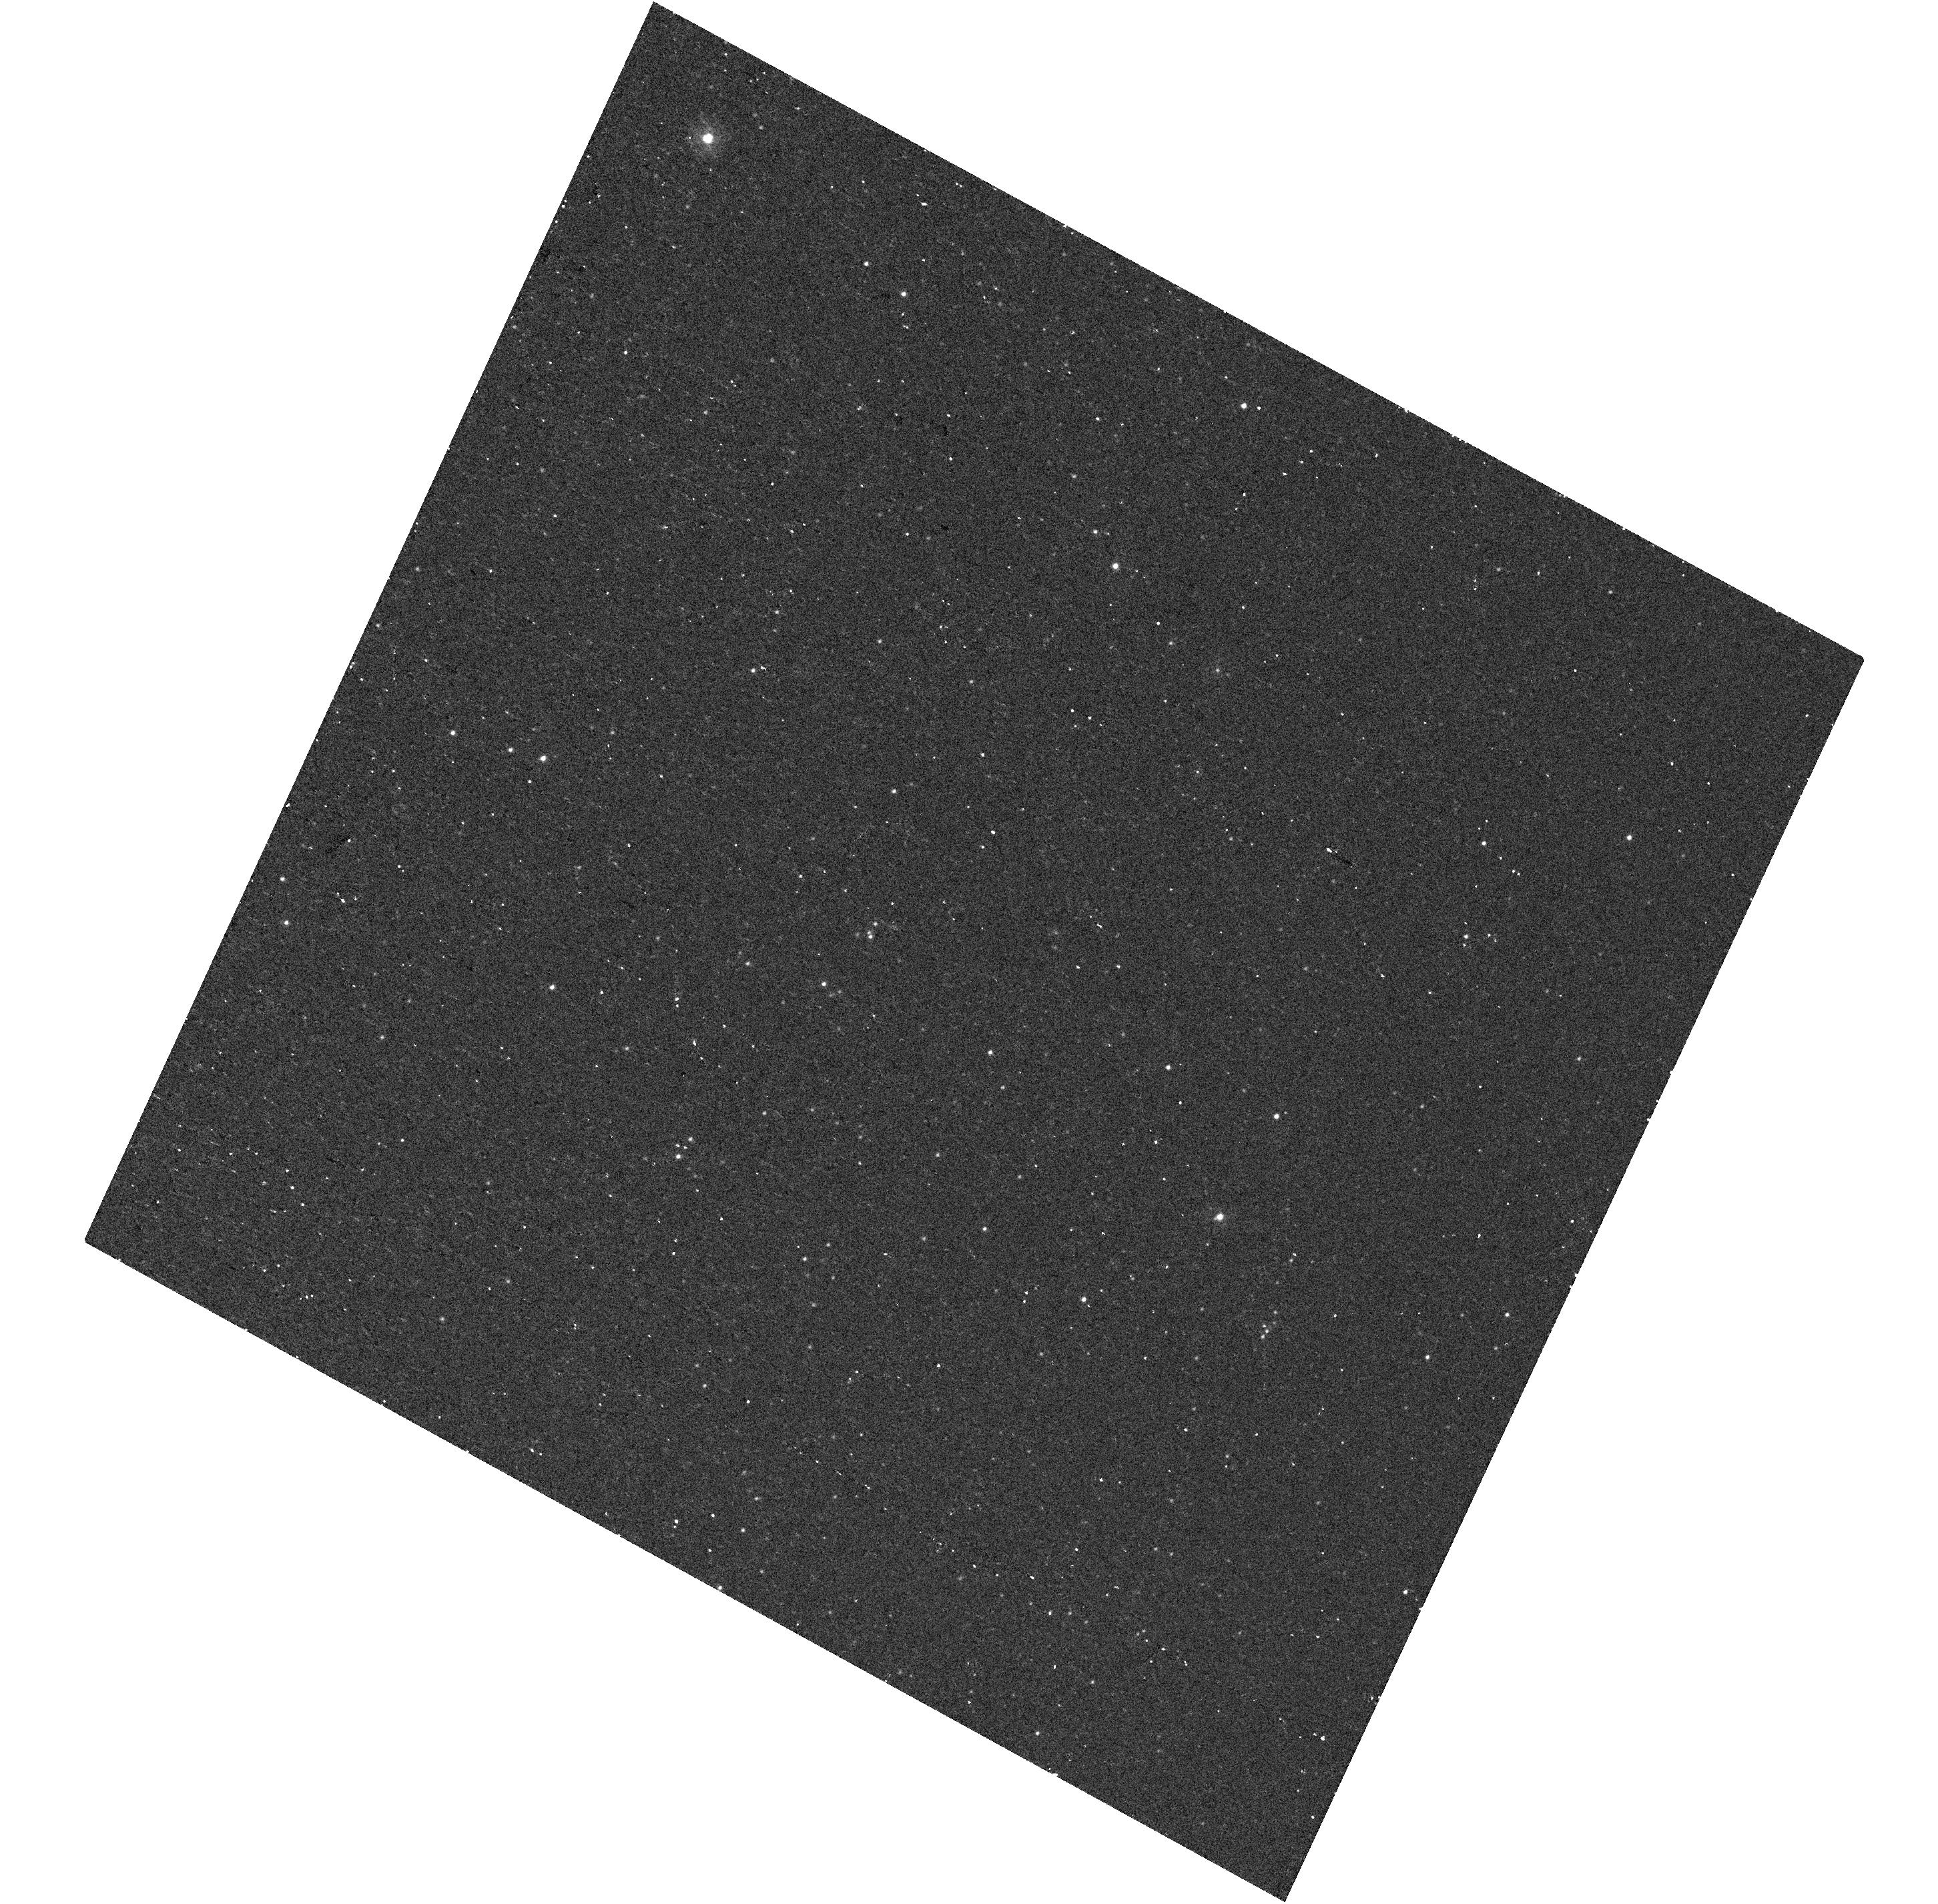
Target: M31N-2008-12A. Instrument: WFC3/UVIS. Filter: F275W. Exposure: 17 min. Observation ID: hst_14125_06_wfc3_uvis_f275w_icz006

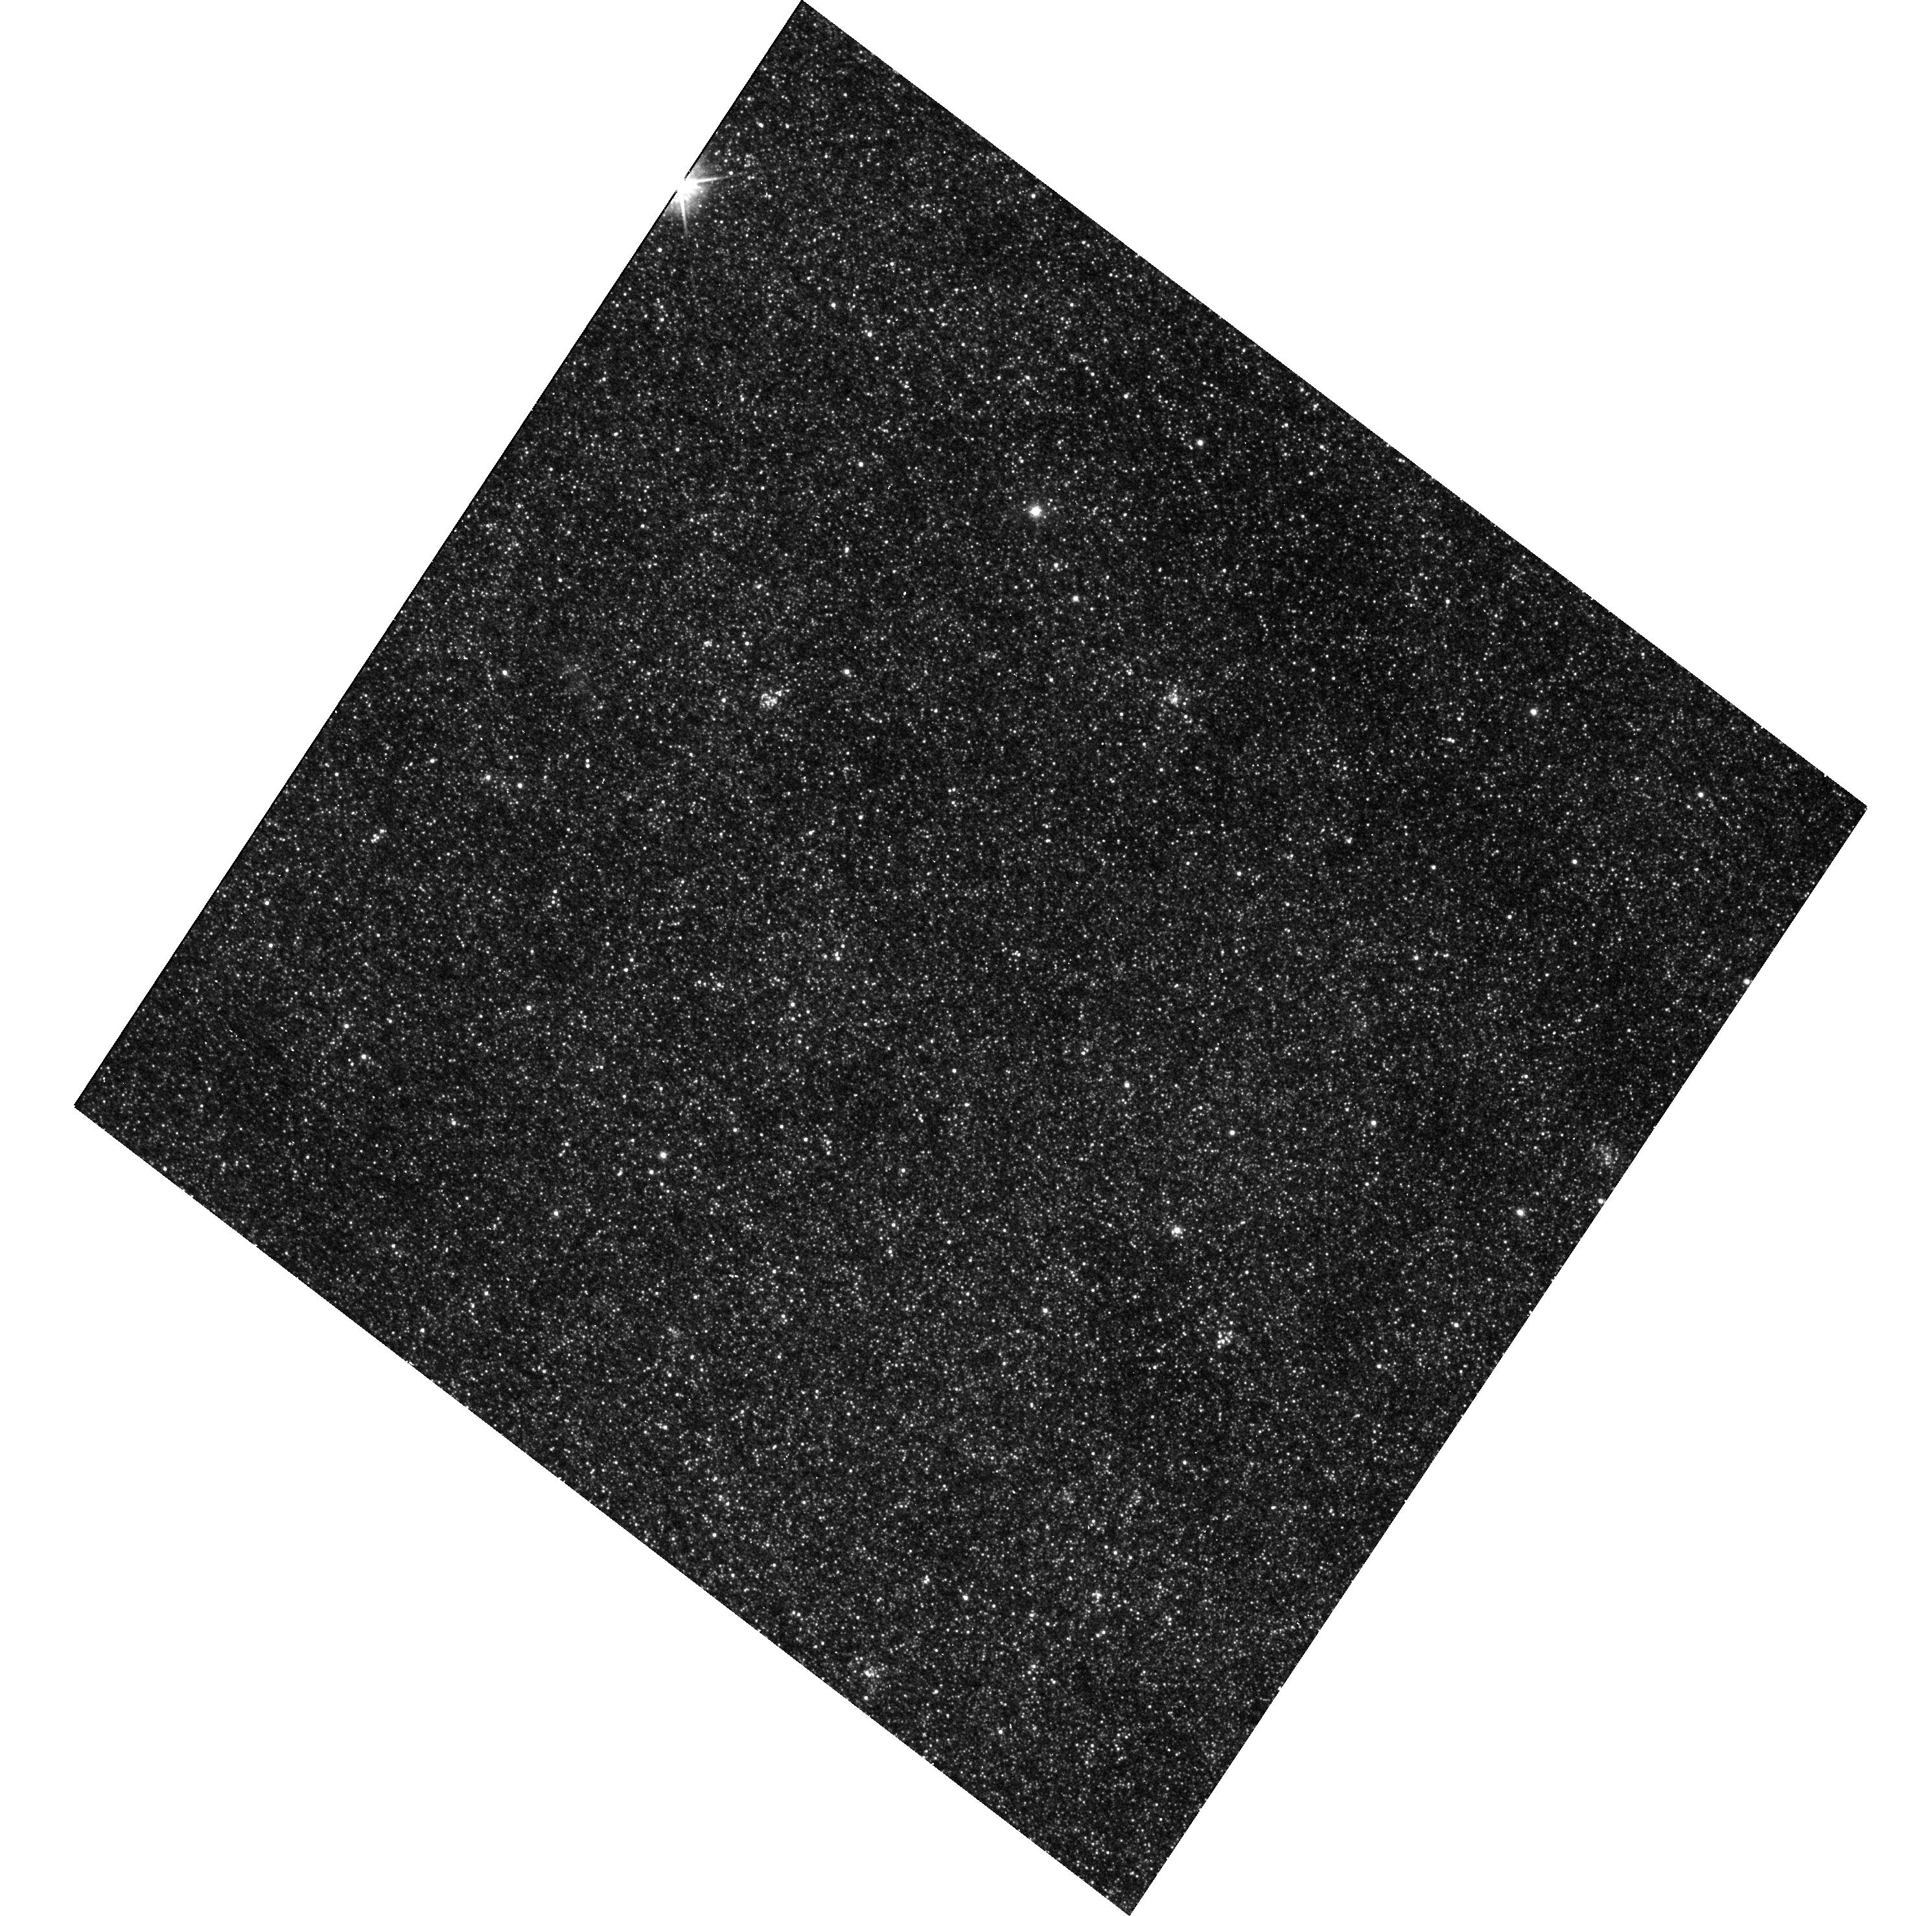
Target: M31N-2008-12A. Instrument: WFC3/UVIS. Filter: F475W. Exposure: 25 min. Observation ID: hst_14125_07_wfc3_uvis_f475w_icz007

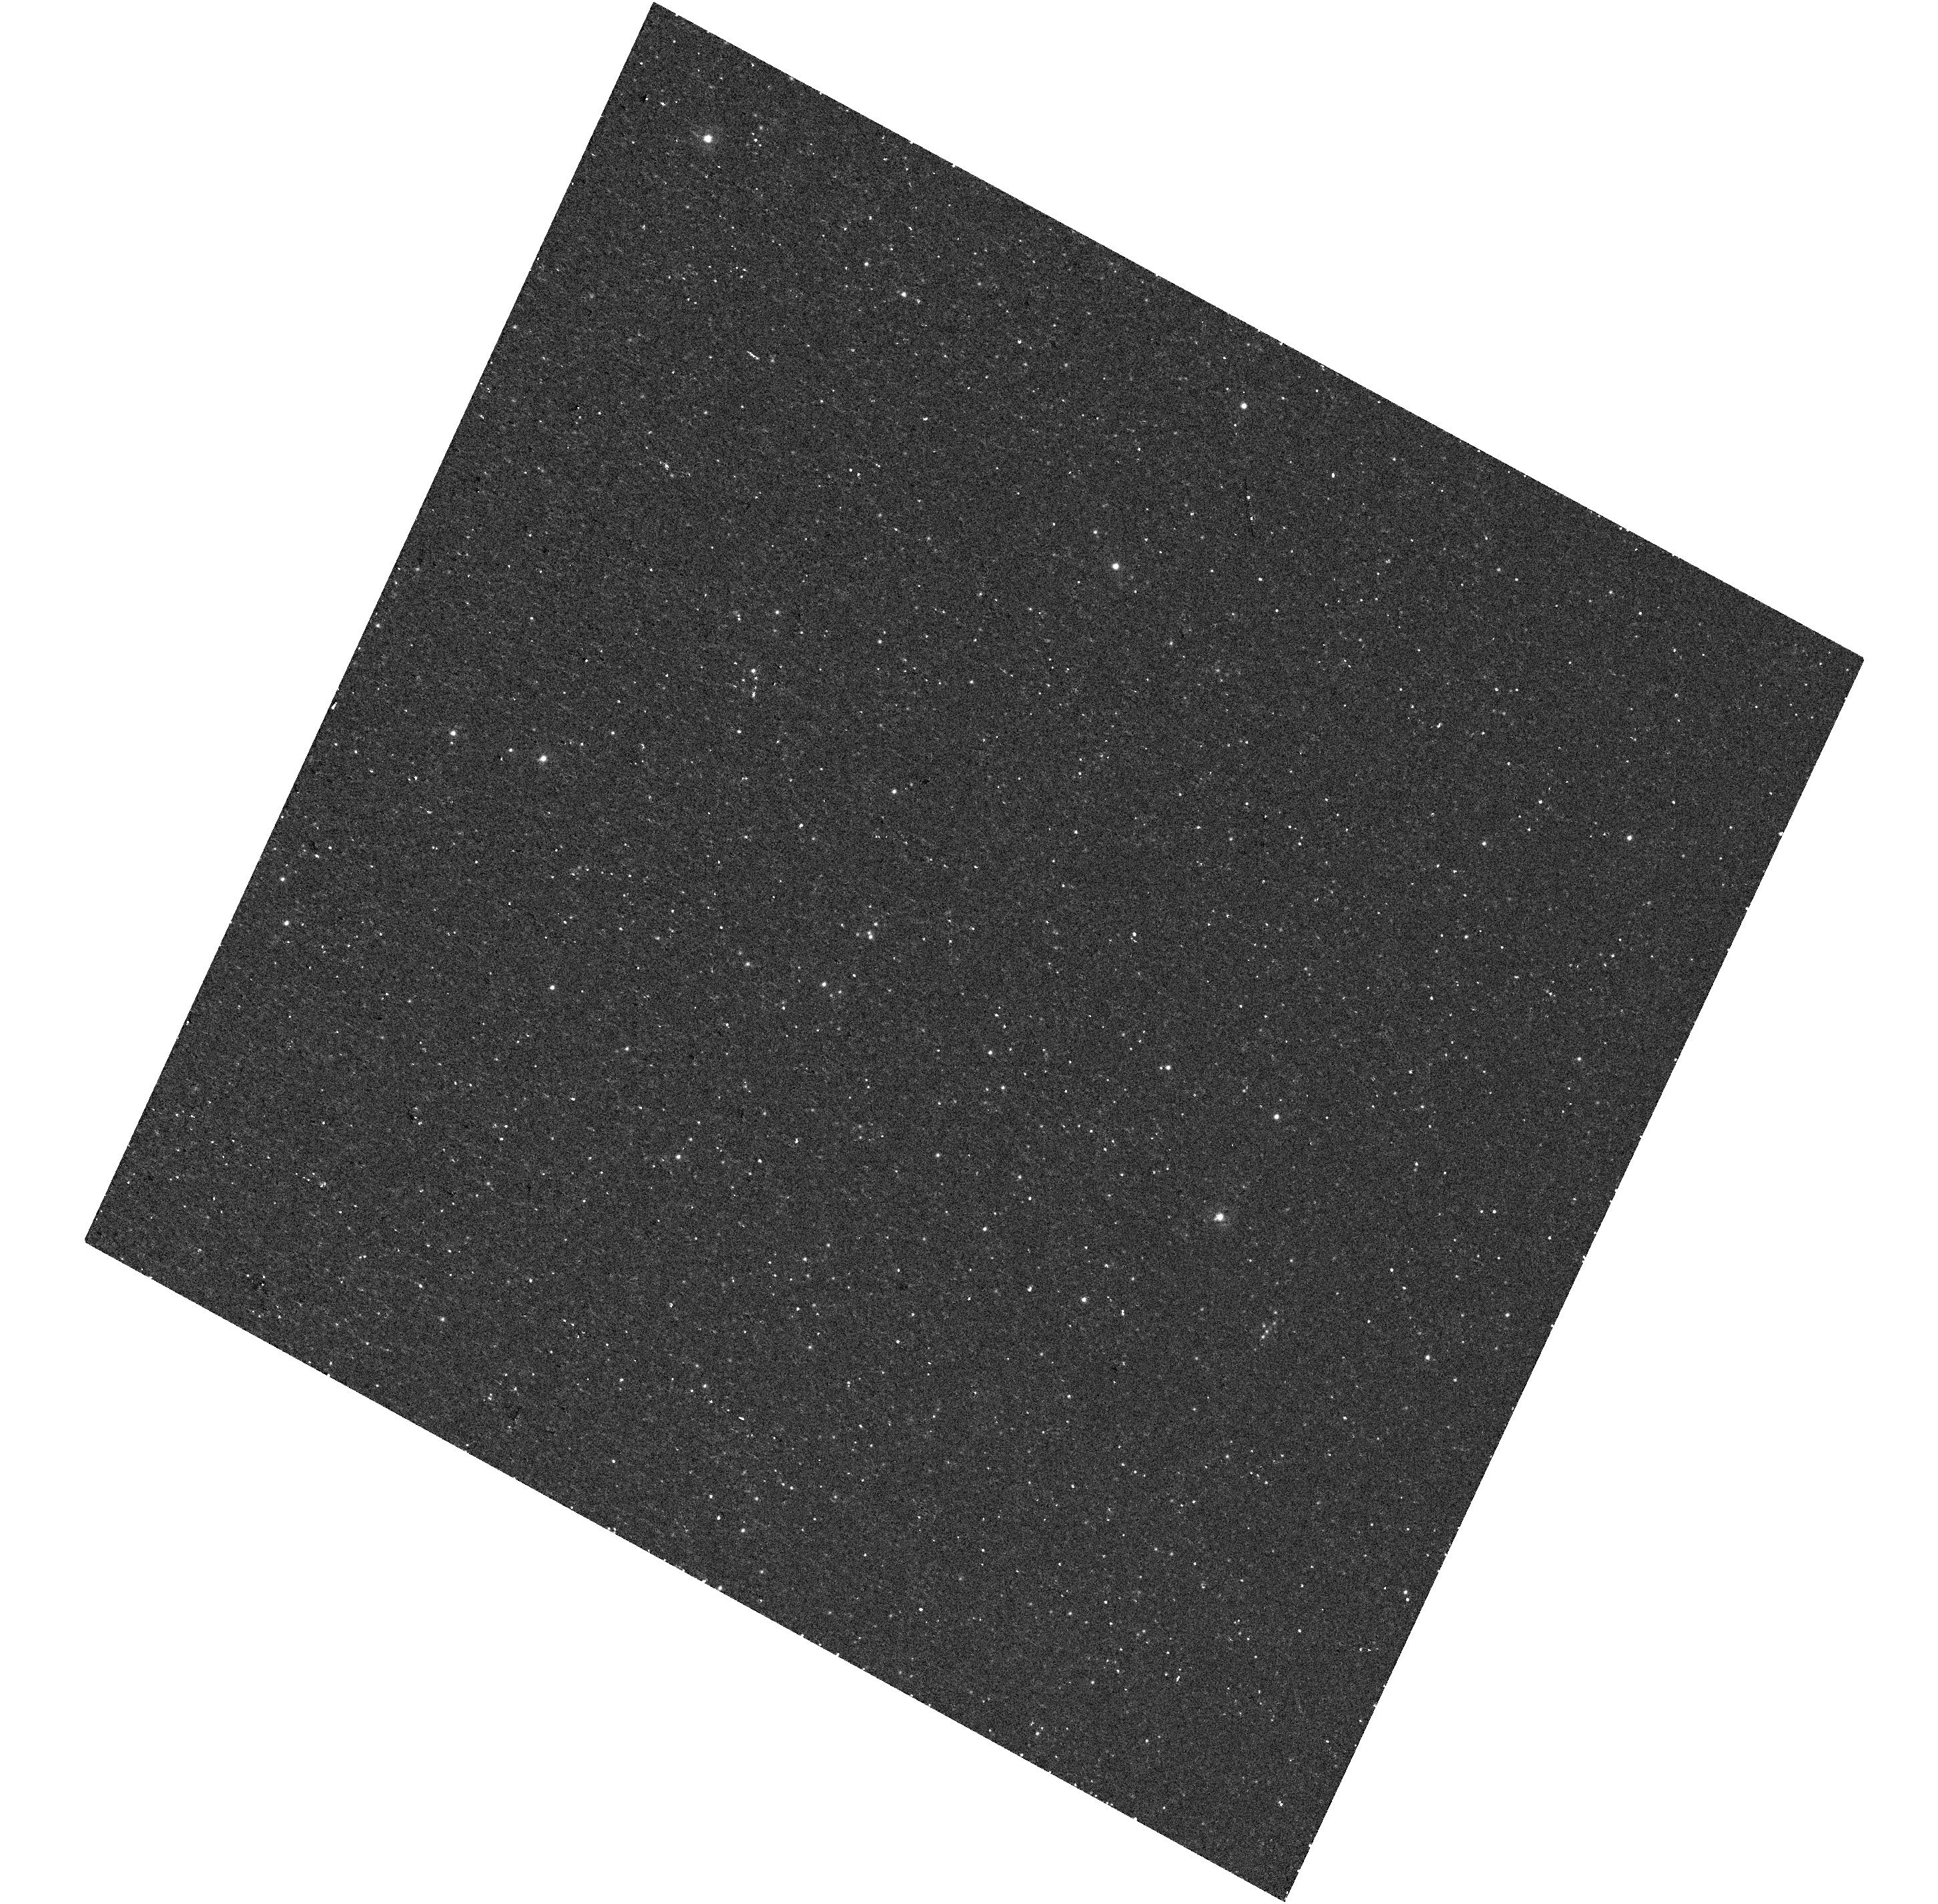
Target: M31N-2008-12A. Instrument: WFC3/UVIS. Filter: F225W. Exposure: 29 min. Observation ID: hst_14125_06_wfc3_uvis_f225w_icz006

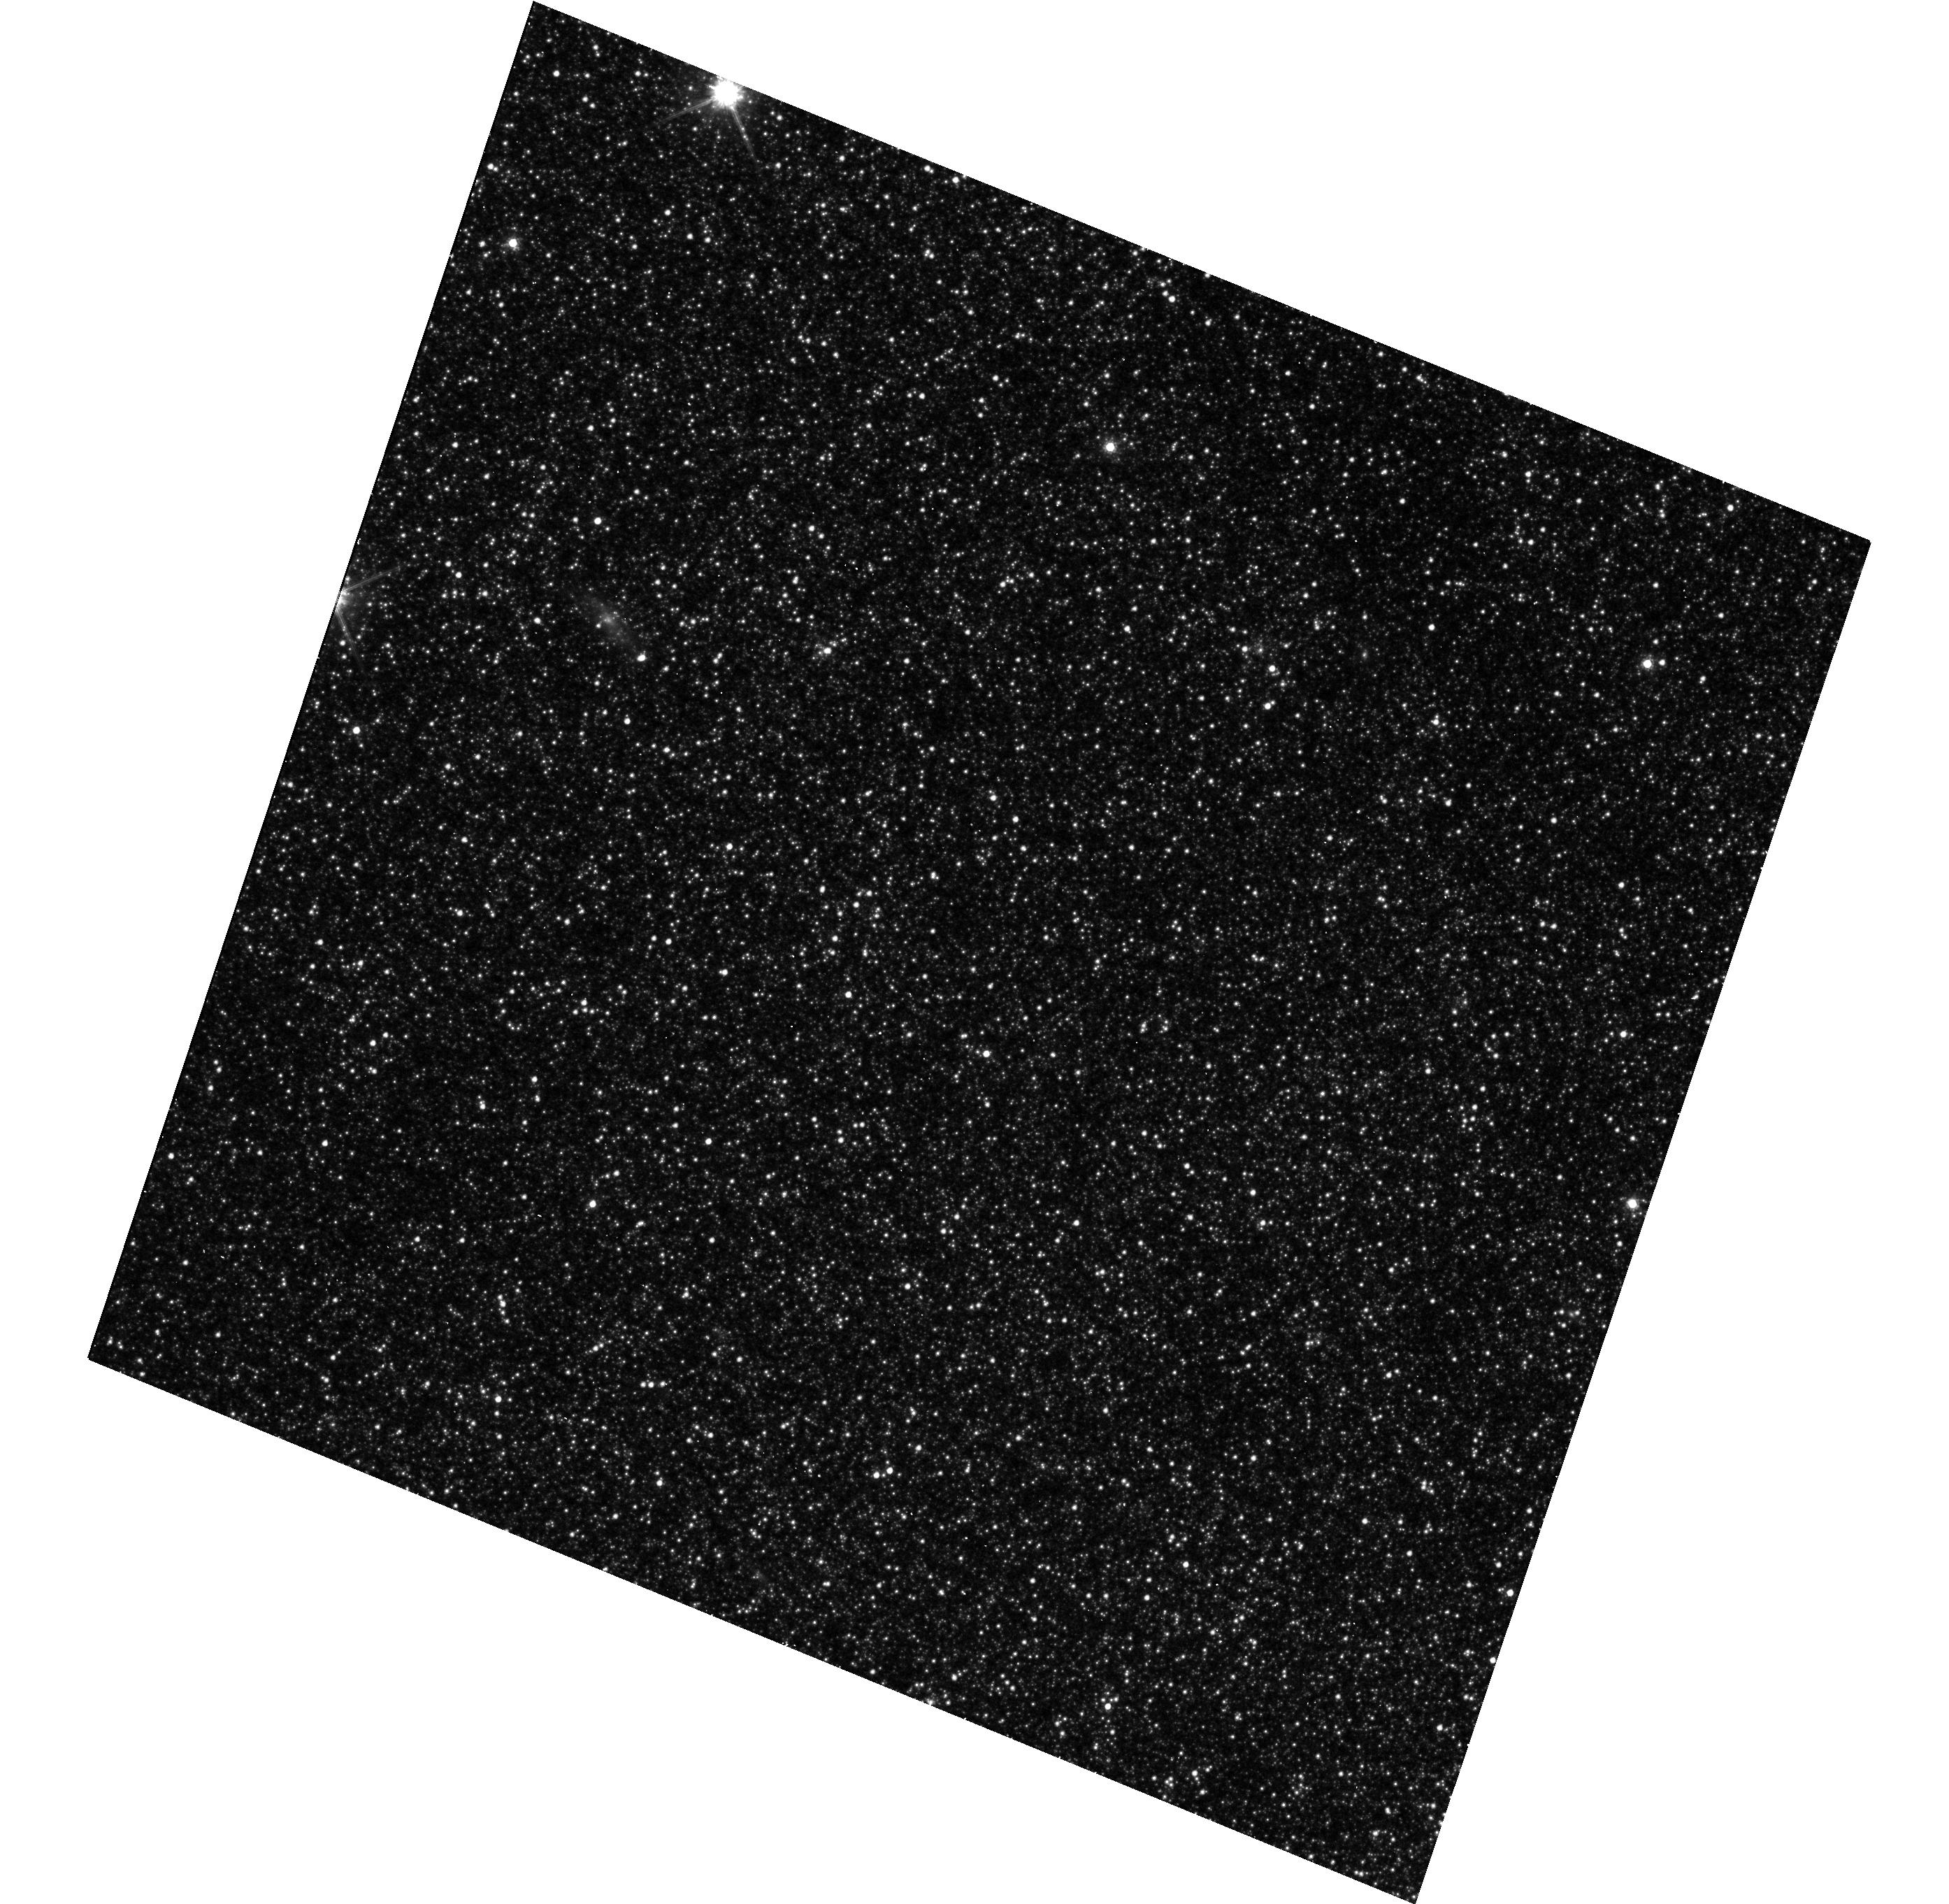
Target: M31N-2008-12A. Instrument: WFC3/UVIS. Filter: F814W. Exposure: 25 min. Observation ID: hst_14125_05_wfc3_uvis_f814w_icz005

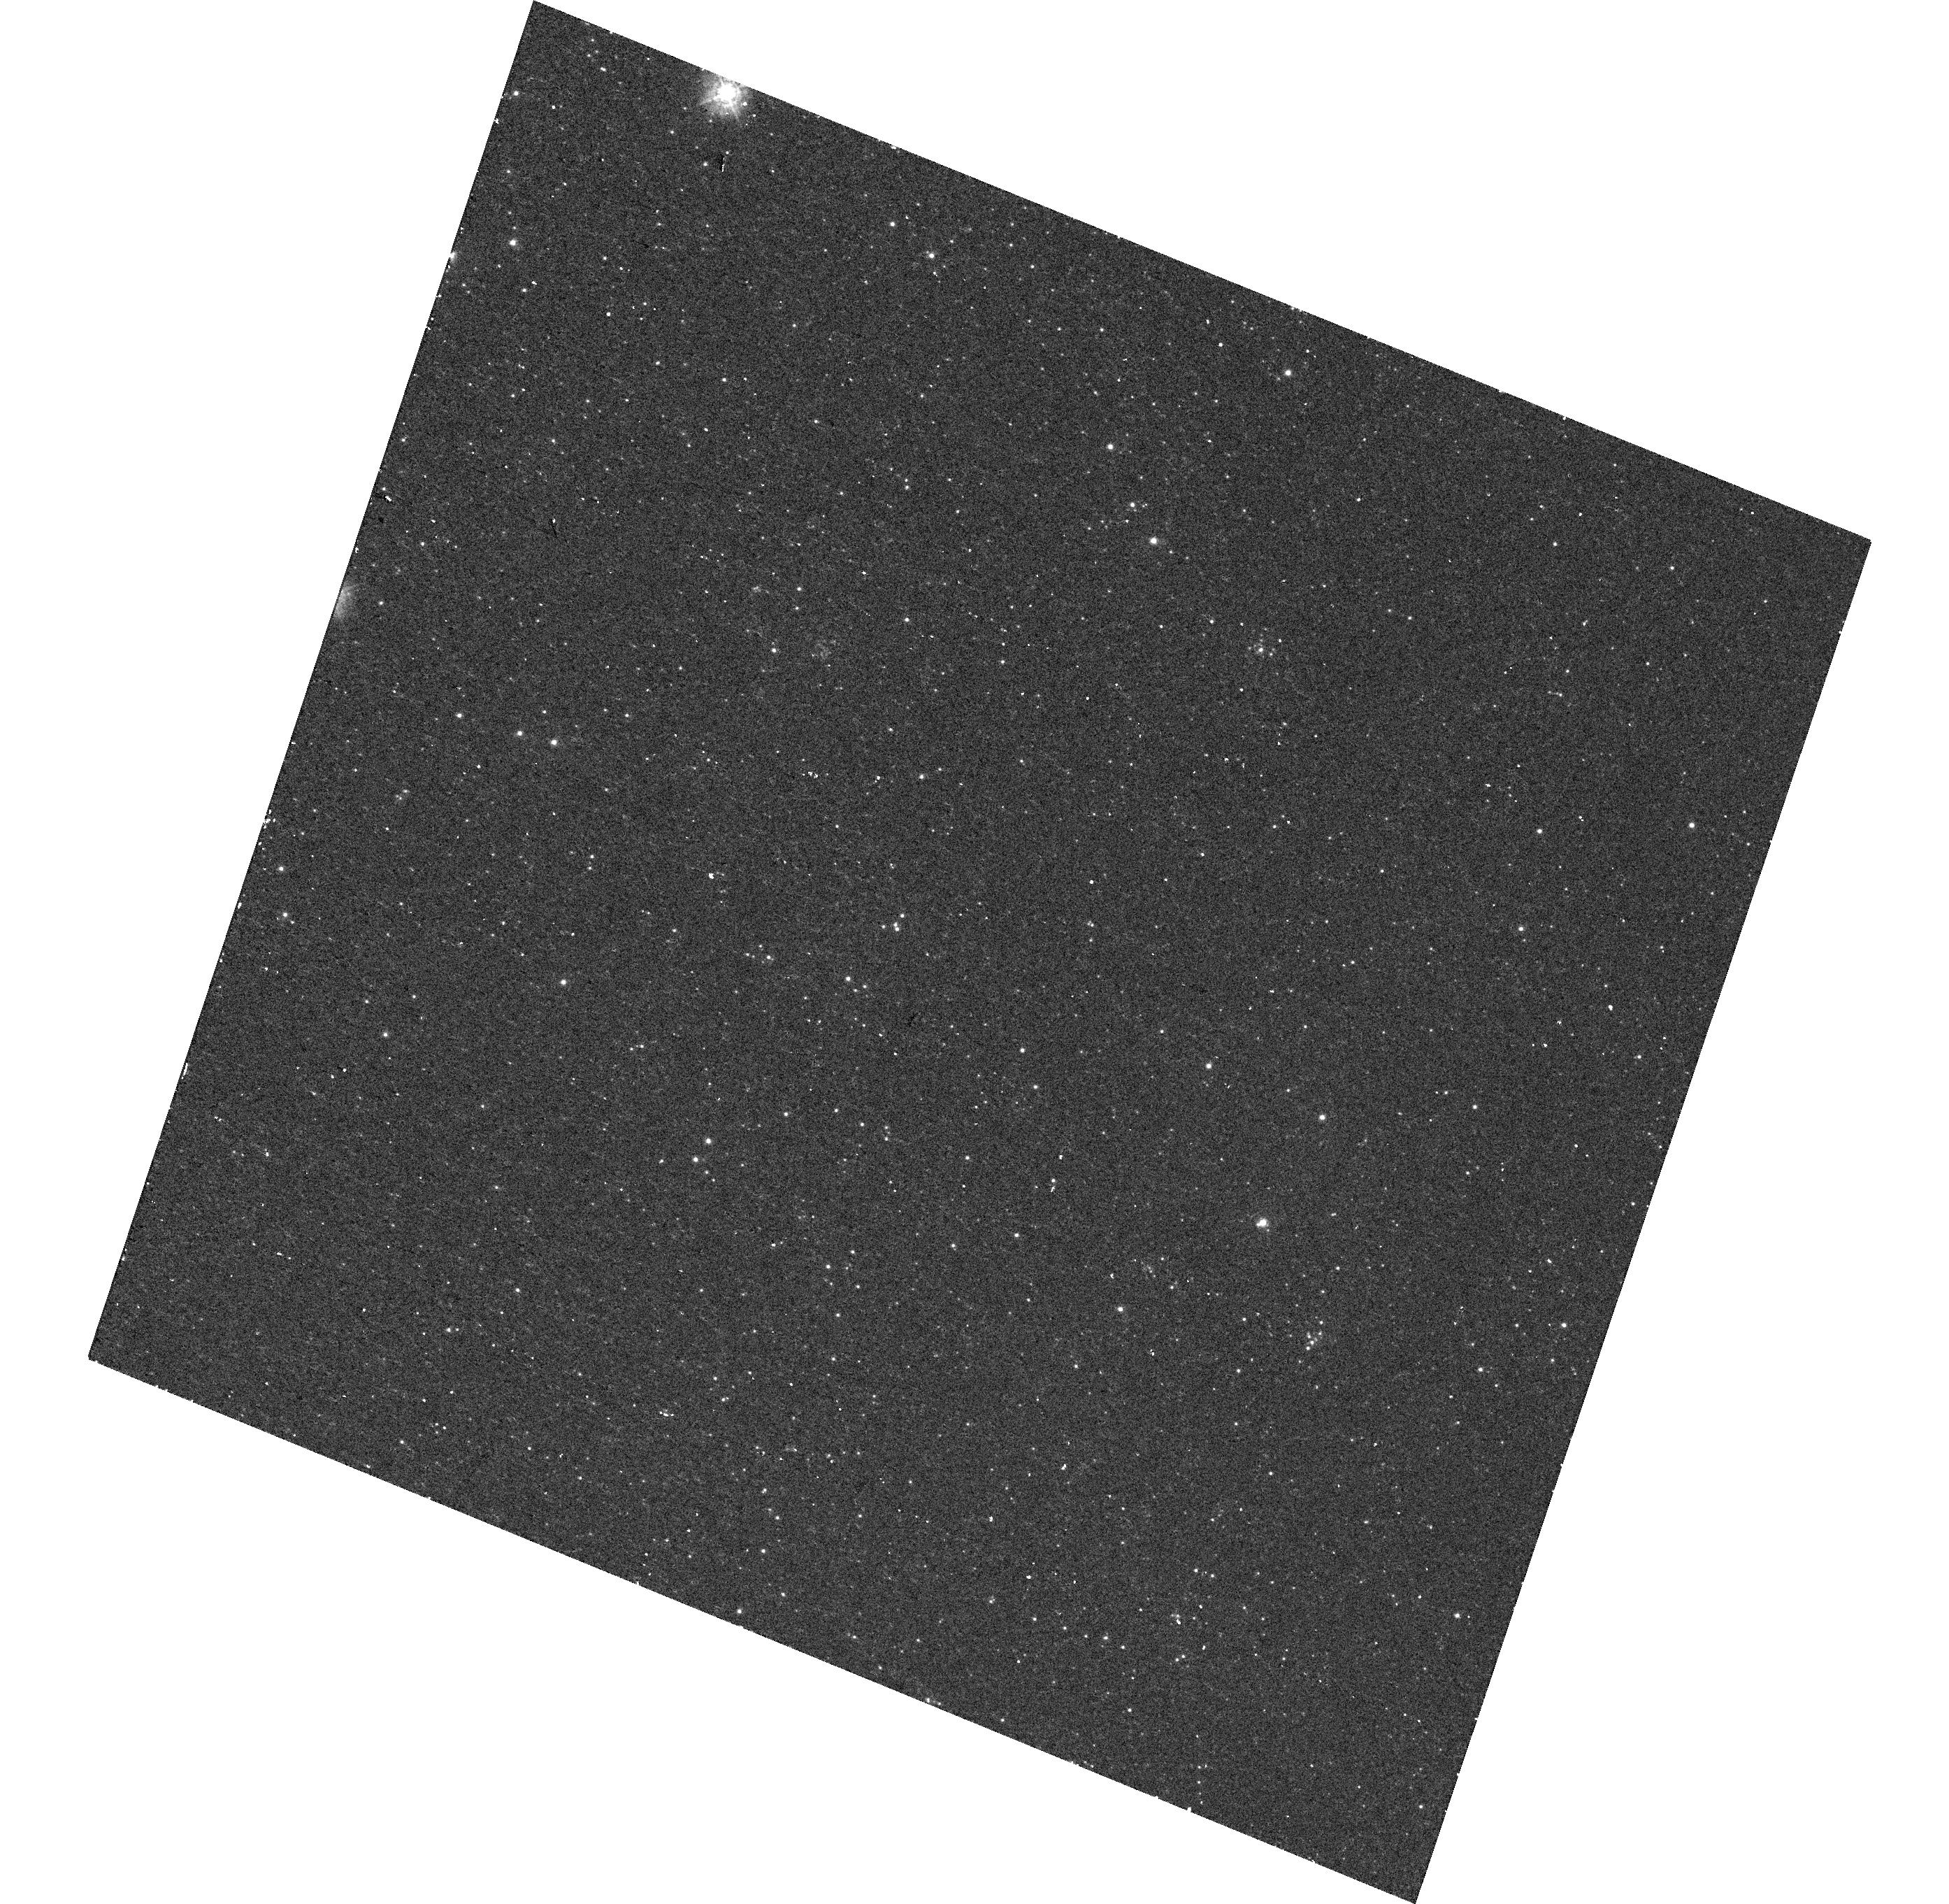
Target: M31N-2008-12A. Instrument: WFC3/UVIS. Filter: F336W. Exposure: 17 min. Observation ID: hst_14125_05_wfc3_uvis_f336w_icz005

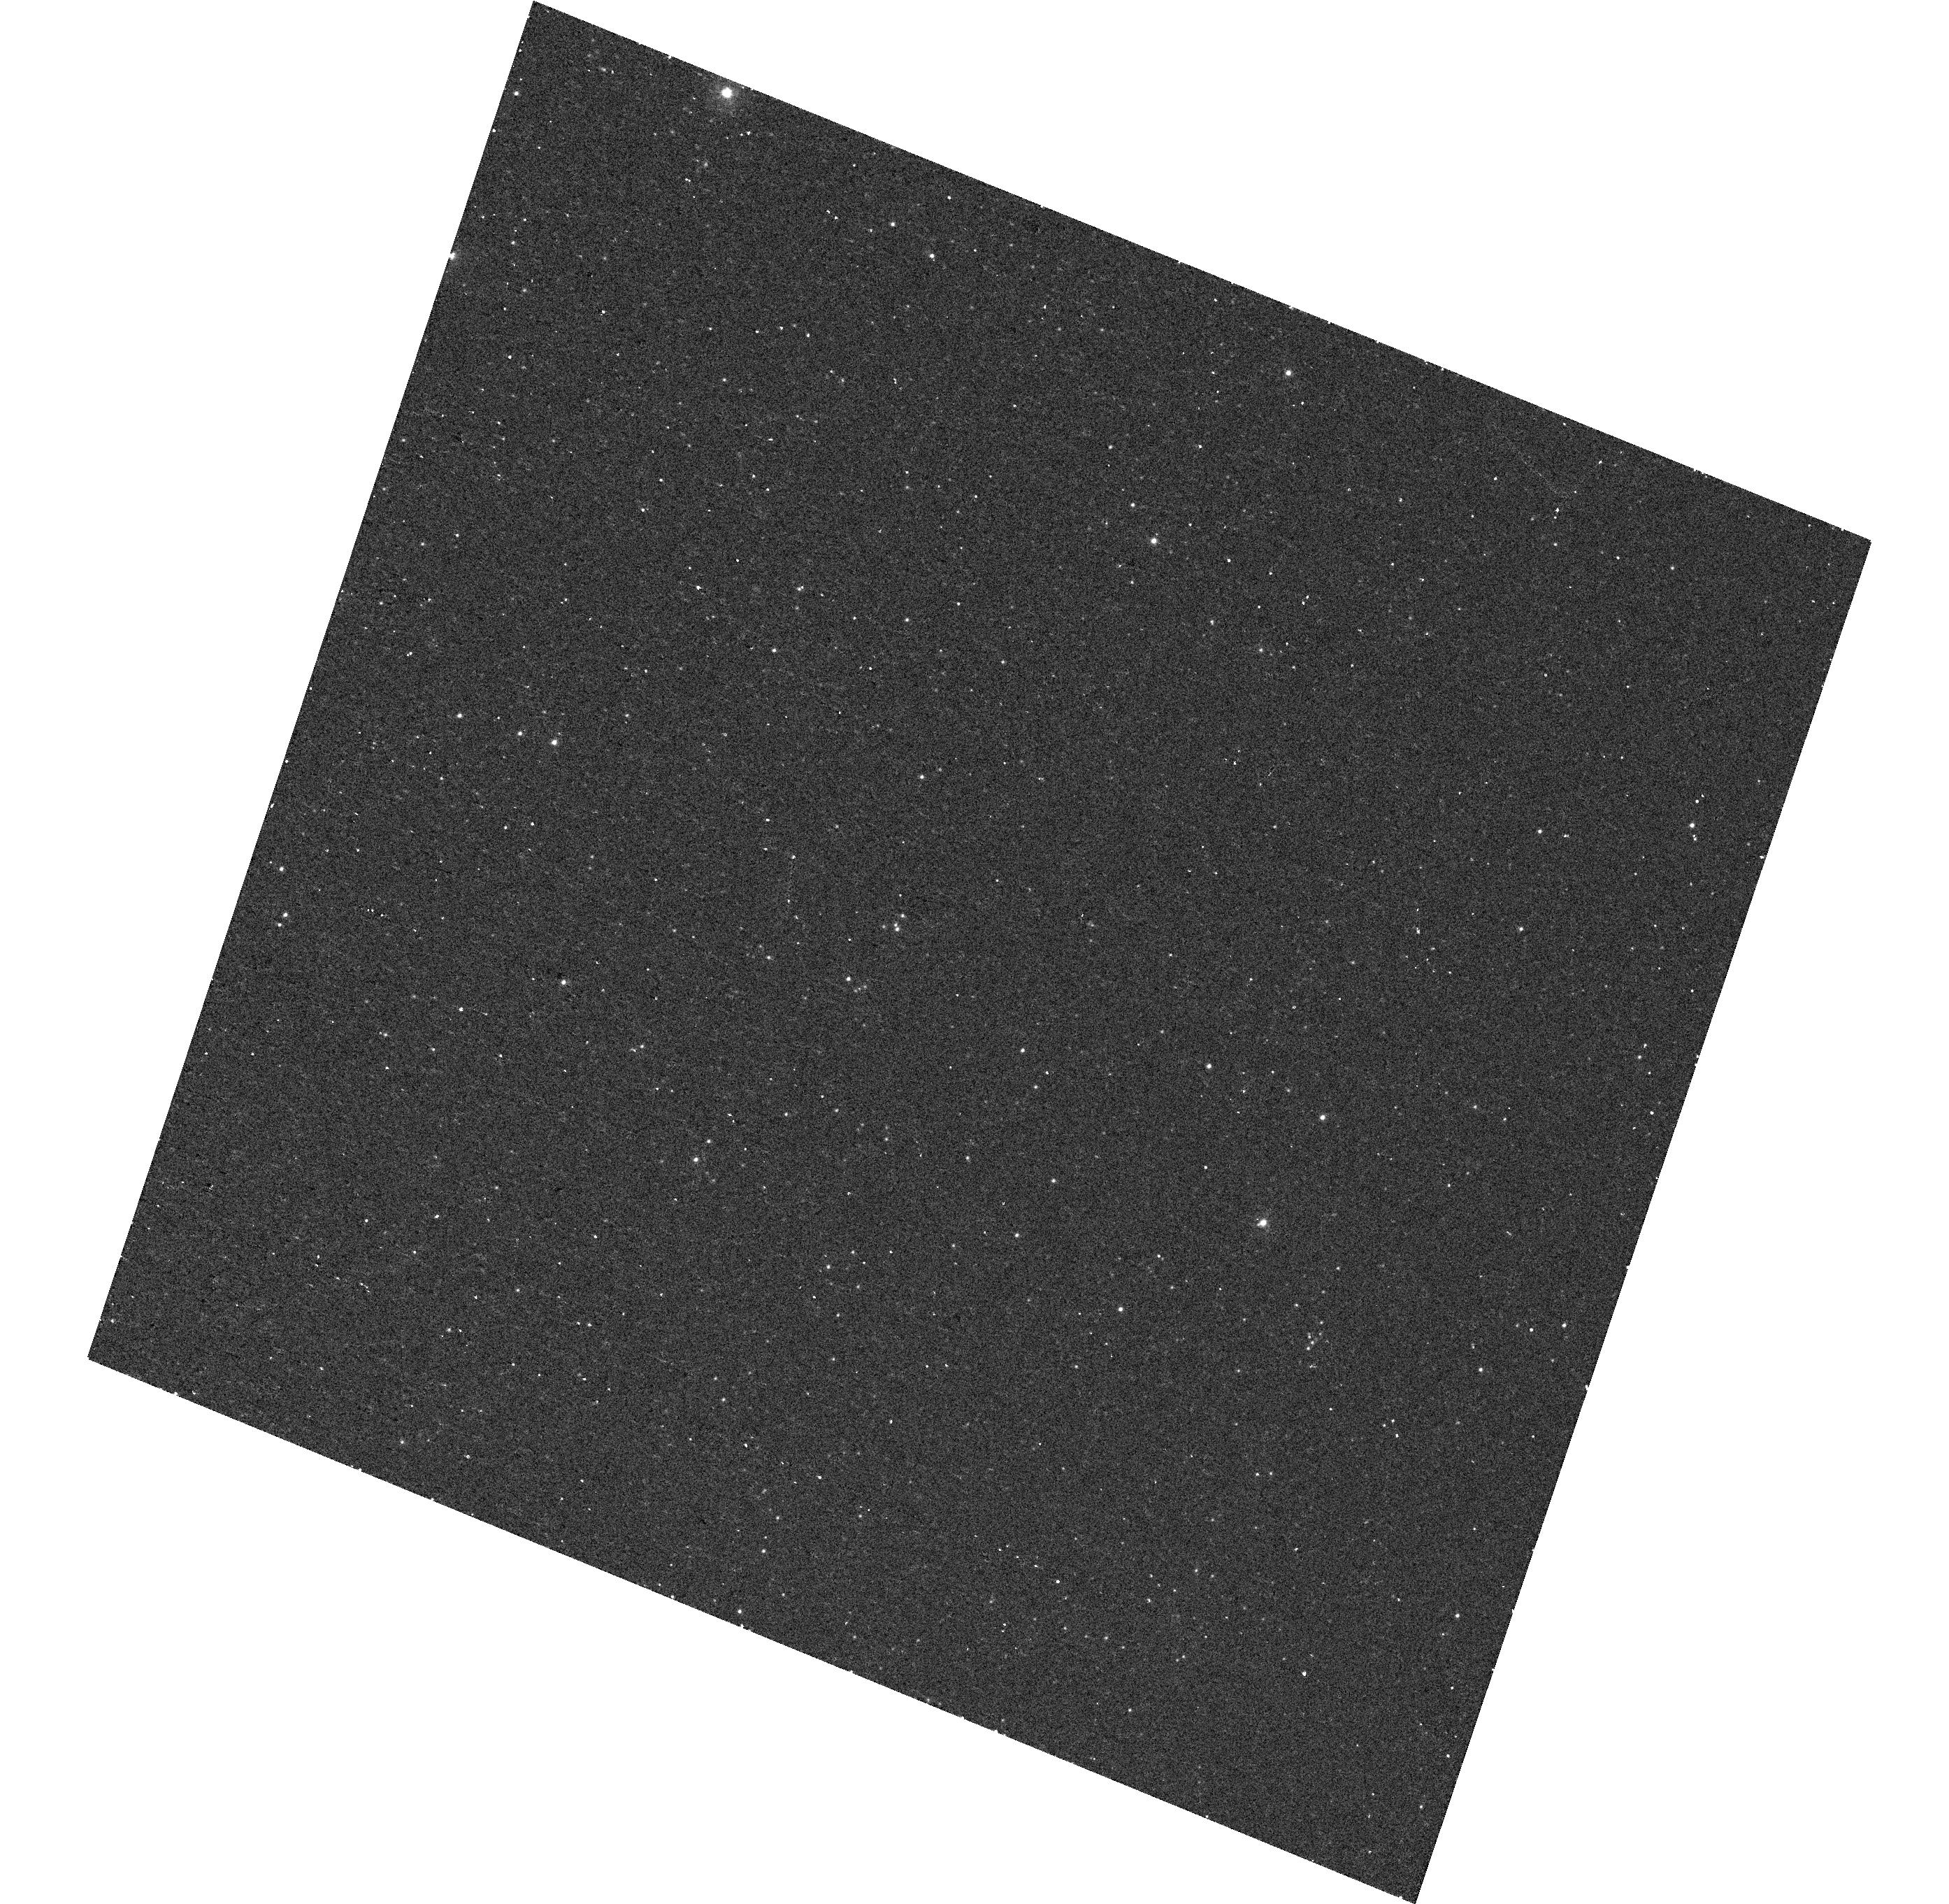
Target: M31N-2008-12A. Instrument: WFC3/UVIS. Filter: F275W. Exposure: 17 min. Observation ID: hst_14125_05_wfc3_uvis_f275w_icz005

A Remarkable Recurrent Nova in M31: The Leading Single Degenerate Supernova Ia Progenitor Candidate(?) (PI: Darnley, Matthew James)

M31N 2008-12a is the single most important nova system in M31. With its one-year recurrence period, high-mass white dwarf, high mass accretion rate, low peak optical luminosity, and low ejecta mass and velocity, this system is a leading Supernova Type Ia single-degenerate progenitor candidate. The rapid decline from optical peak and the distance of M31 necessitate a request for disruptive target of opportunity observations. Here we propose early eruption UV spectroscopic observations, followed by UV and optical photometric monitoring during the super soft source phase; providing true panchromatic coverage, then continuing into the subsequent decline. Spectroscopically we will study the composition of the ejecta, including probing the underlying composition of the white dwarf, C-O vs. O-Ne, which is key to the ultimate fate of this system (SNIa vs. accretion-induced collapse), as well as the emission mechanisms in the ejecta exploring evidence for a long lived stellar wind. Photometrically, we will monitor the decline towards quiescence, disentangling NUV contributions from the cooling white dwarf and perhaps the surviving accretion disk. The regularity of eruptions of M31N 2008-12a are unprecedented and this is the only thermonuclear nova system where we can accurately predict eruptions. The unique UV capabilities of HST therefore allow us to study the physics of this vitally important system even at the great distance of M31.